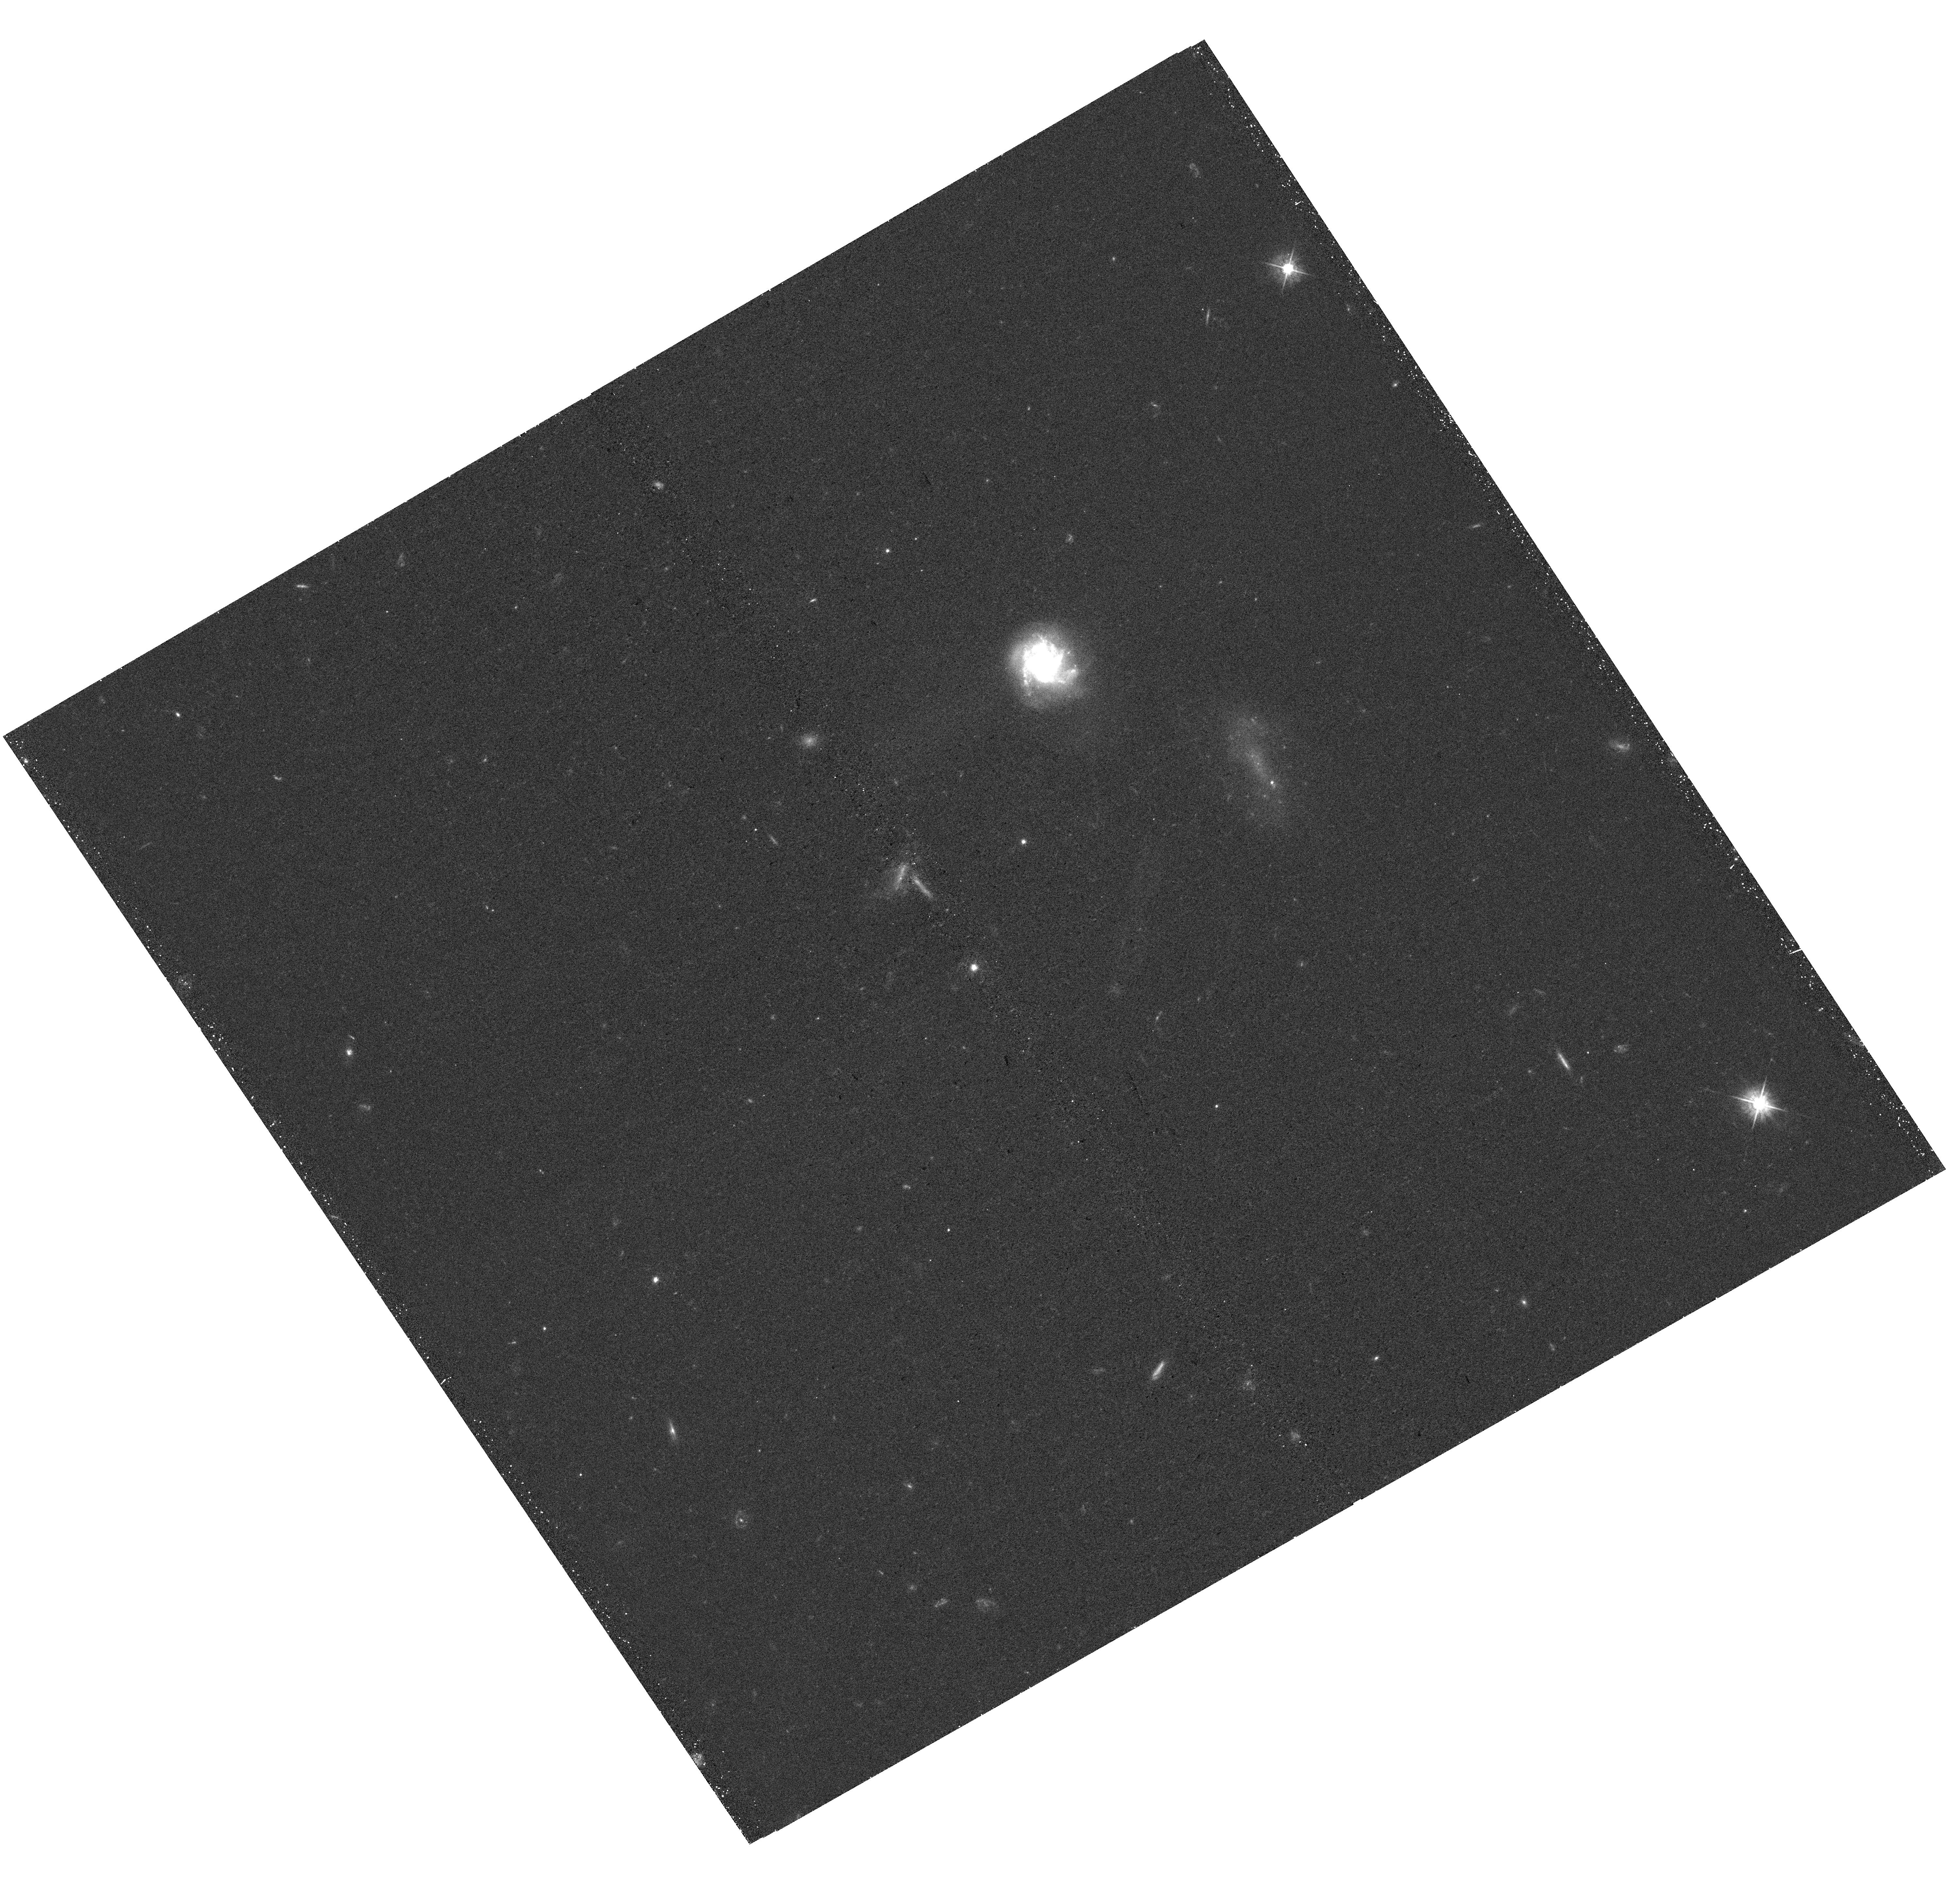
Target: IPTF14HLS
Instrument: WFC3/UVIS
Filter: F475W
Exposure: 20 min
Observation ID: hst_15222_01_wfc3_uvis_f475w_idii01

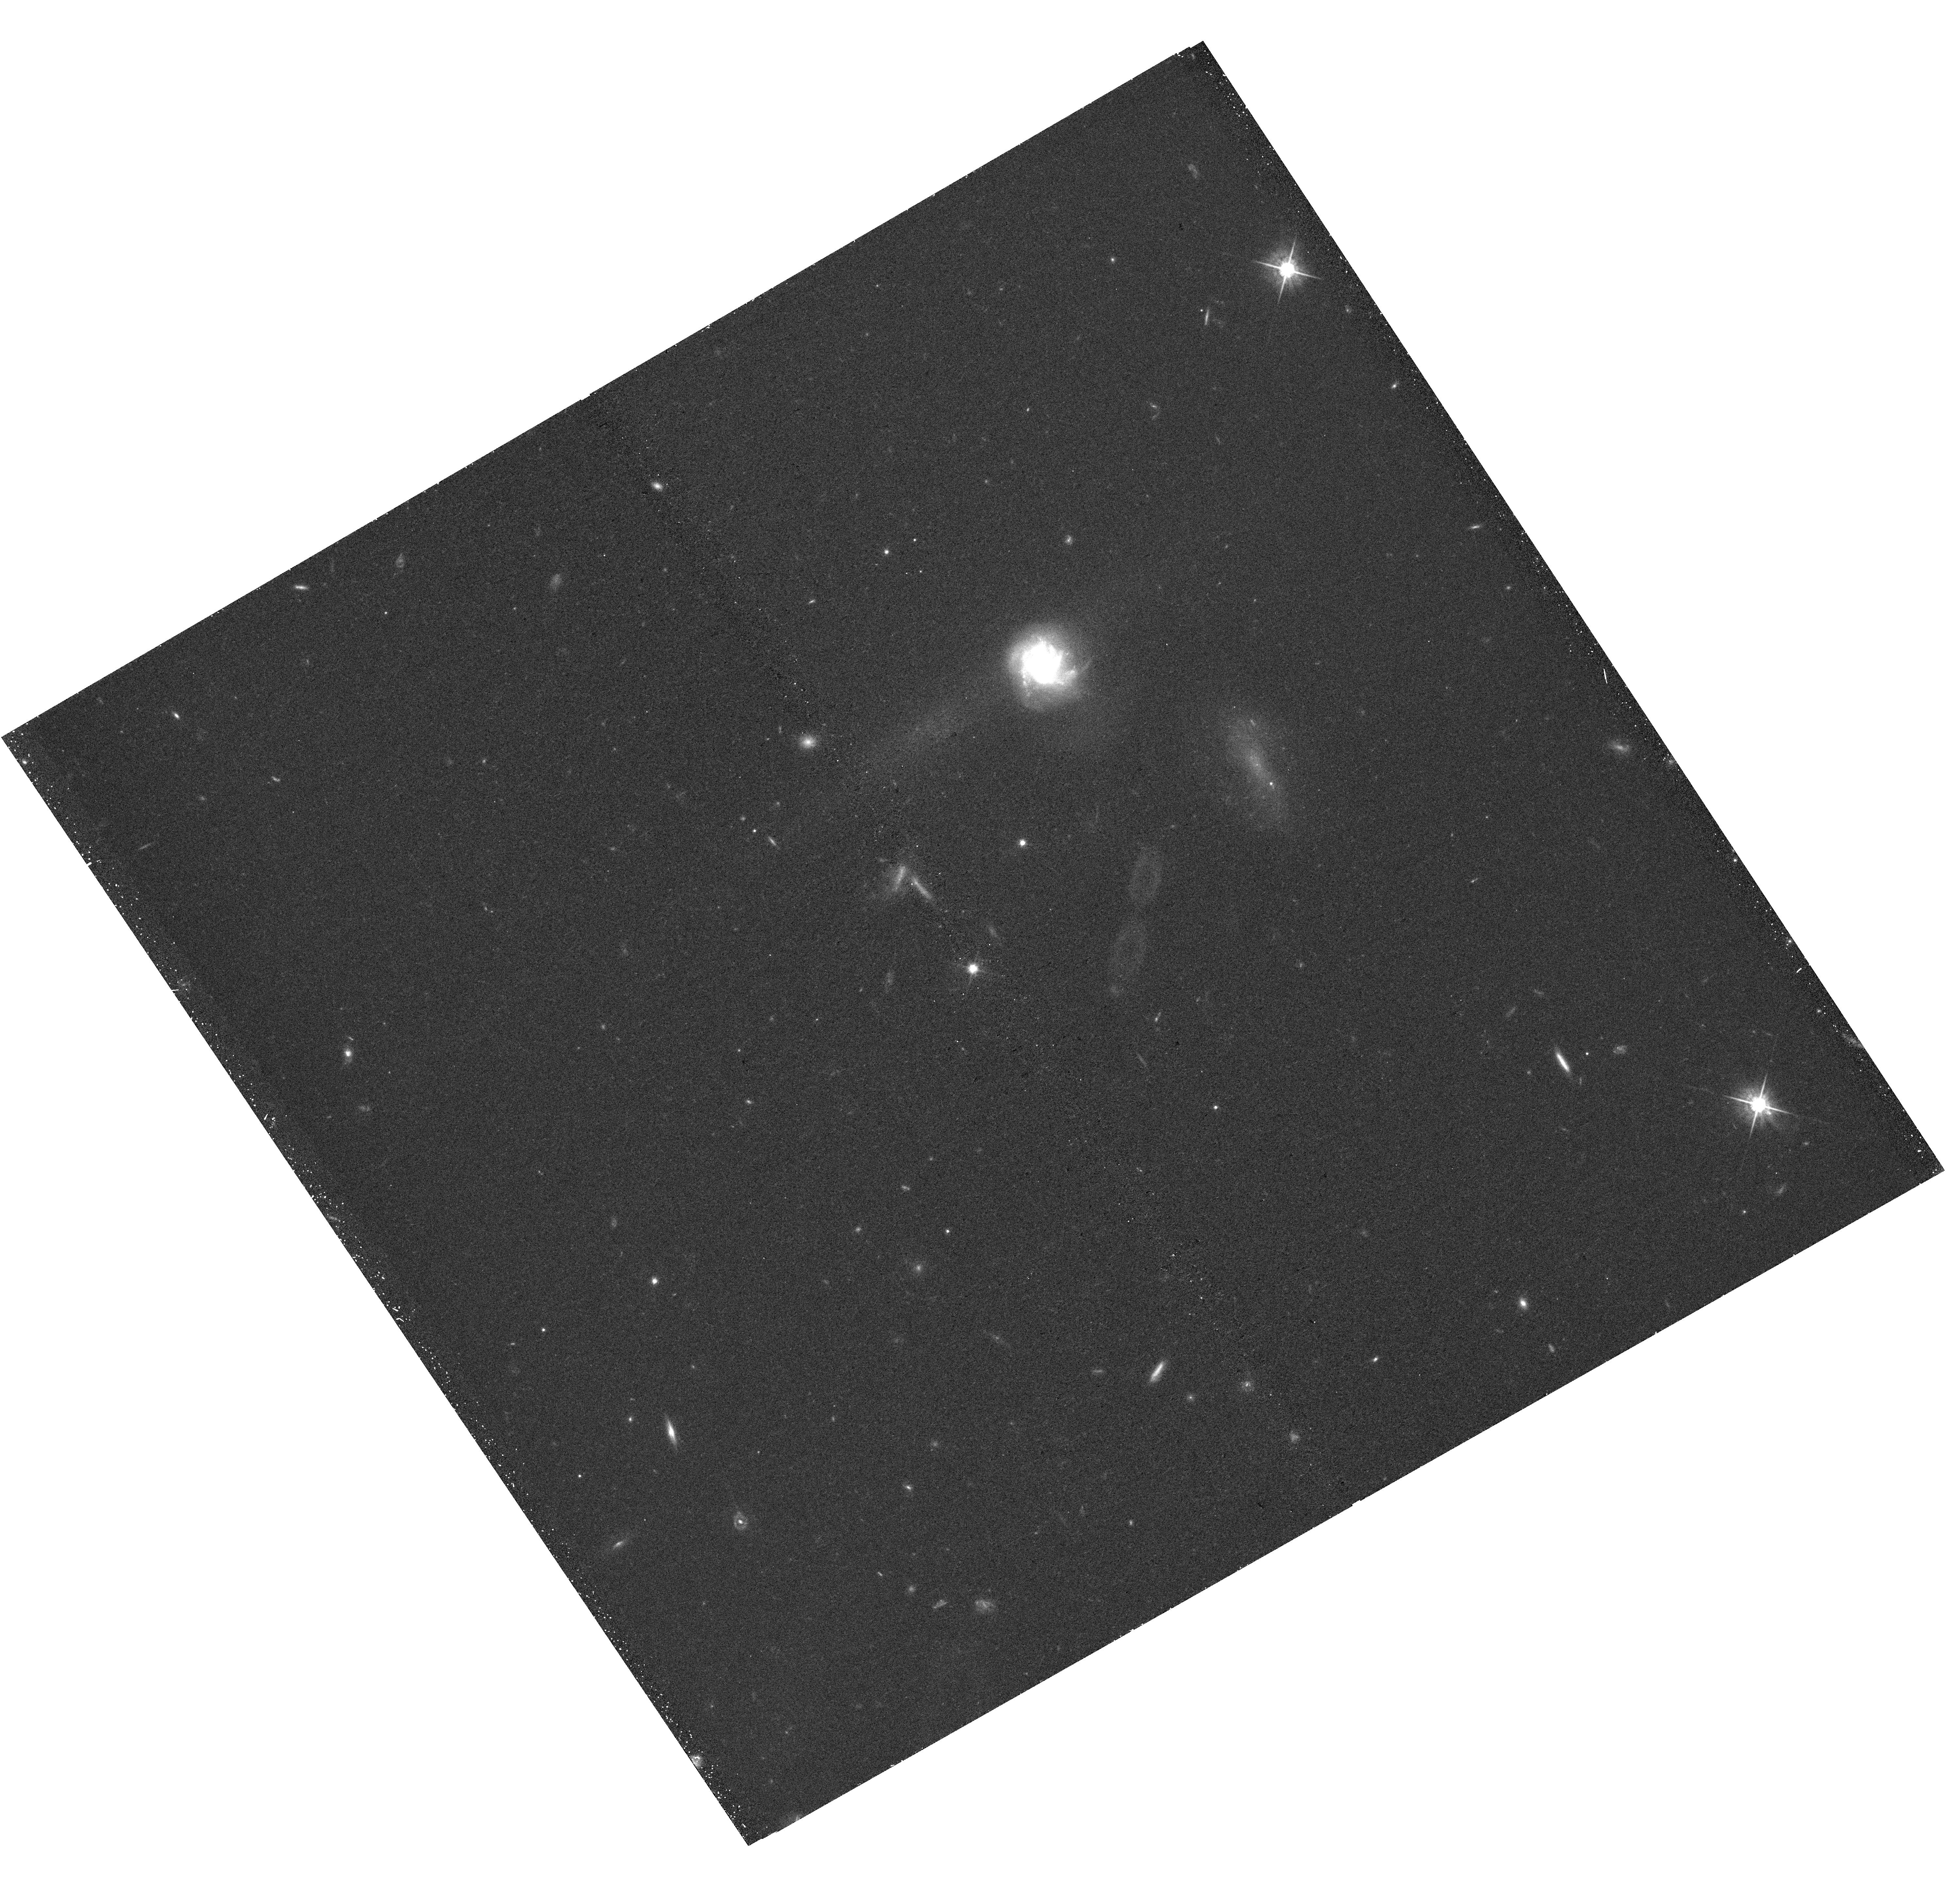
Target: IPTF14HLS
Instrument: WFC3/UVIS
Filter: F625W
Exposure: 20 min
Observation ID: hst_15222_01_wfc3_uvis_f625w_idii01

What Type of Star Made the One-of-a-kind Supernova iPTF14hls? (PI: Arcavi, Iair)

iPTF14hls is an onging nearby supernova with spectral features identical to those of the common Type IIP class but more slowly evolving, remaining luminous for over 600 days with at least five distinct peaks in its light curve and showing evidence for multiple pre-explosion eruptions. The observed properties of iPTF14hls are unique among all known supernovae, challenge all existing explosion models and likely indicate pre-explosion eruptions with time scales and energies never observed before. Such eruptions are theorized to occur in ~95-130 solar mass stars which experience the pulsational pair instability. If iPTF14hls is indeed the first observed case of such a supernova, then determining its progenitor mass and metallicity will provide the first observational constraints of stellar evolutionary models in these mass ranges. Since no pre-explosion high-resolution imaging of the location of iPTF14hls exist, the only way to constrain the progenitor properties (independent of the supernova) is through HST studies of the site after the event fades. Such studies will require knowing the position of iPTF14hls to few-parsec precision. We propose a single-orbit HST observation to obtain high resolution localization of iPTF14hls before it fades. These images will serve as registration anchors for future post-event observations at the required precision (not possible with ground-based AO imaging). These observations will also allow us to measure the very late-time decline rate of iPTF14hls, constraining possible power sources, and to test an alternative explanation for iPTF14hls as a lensed normal supernova, by constraining any departure from point-source emission.